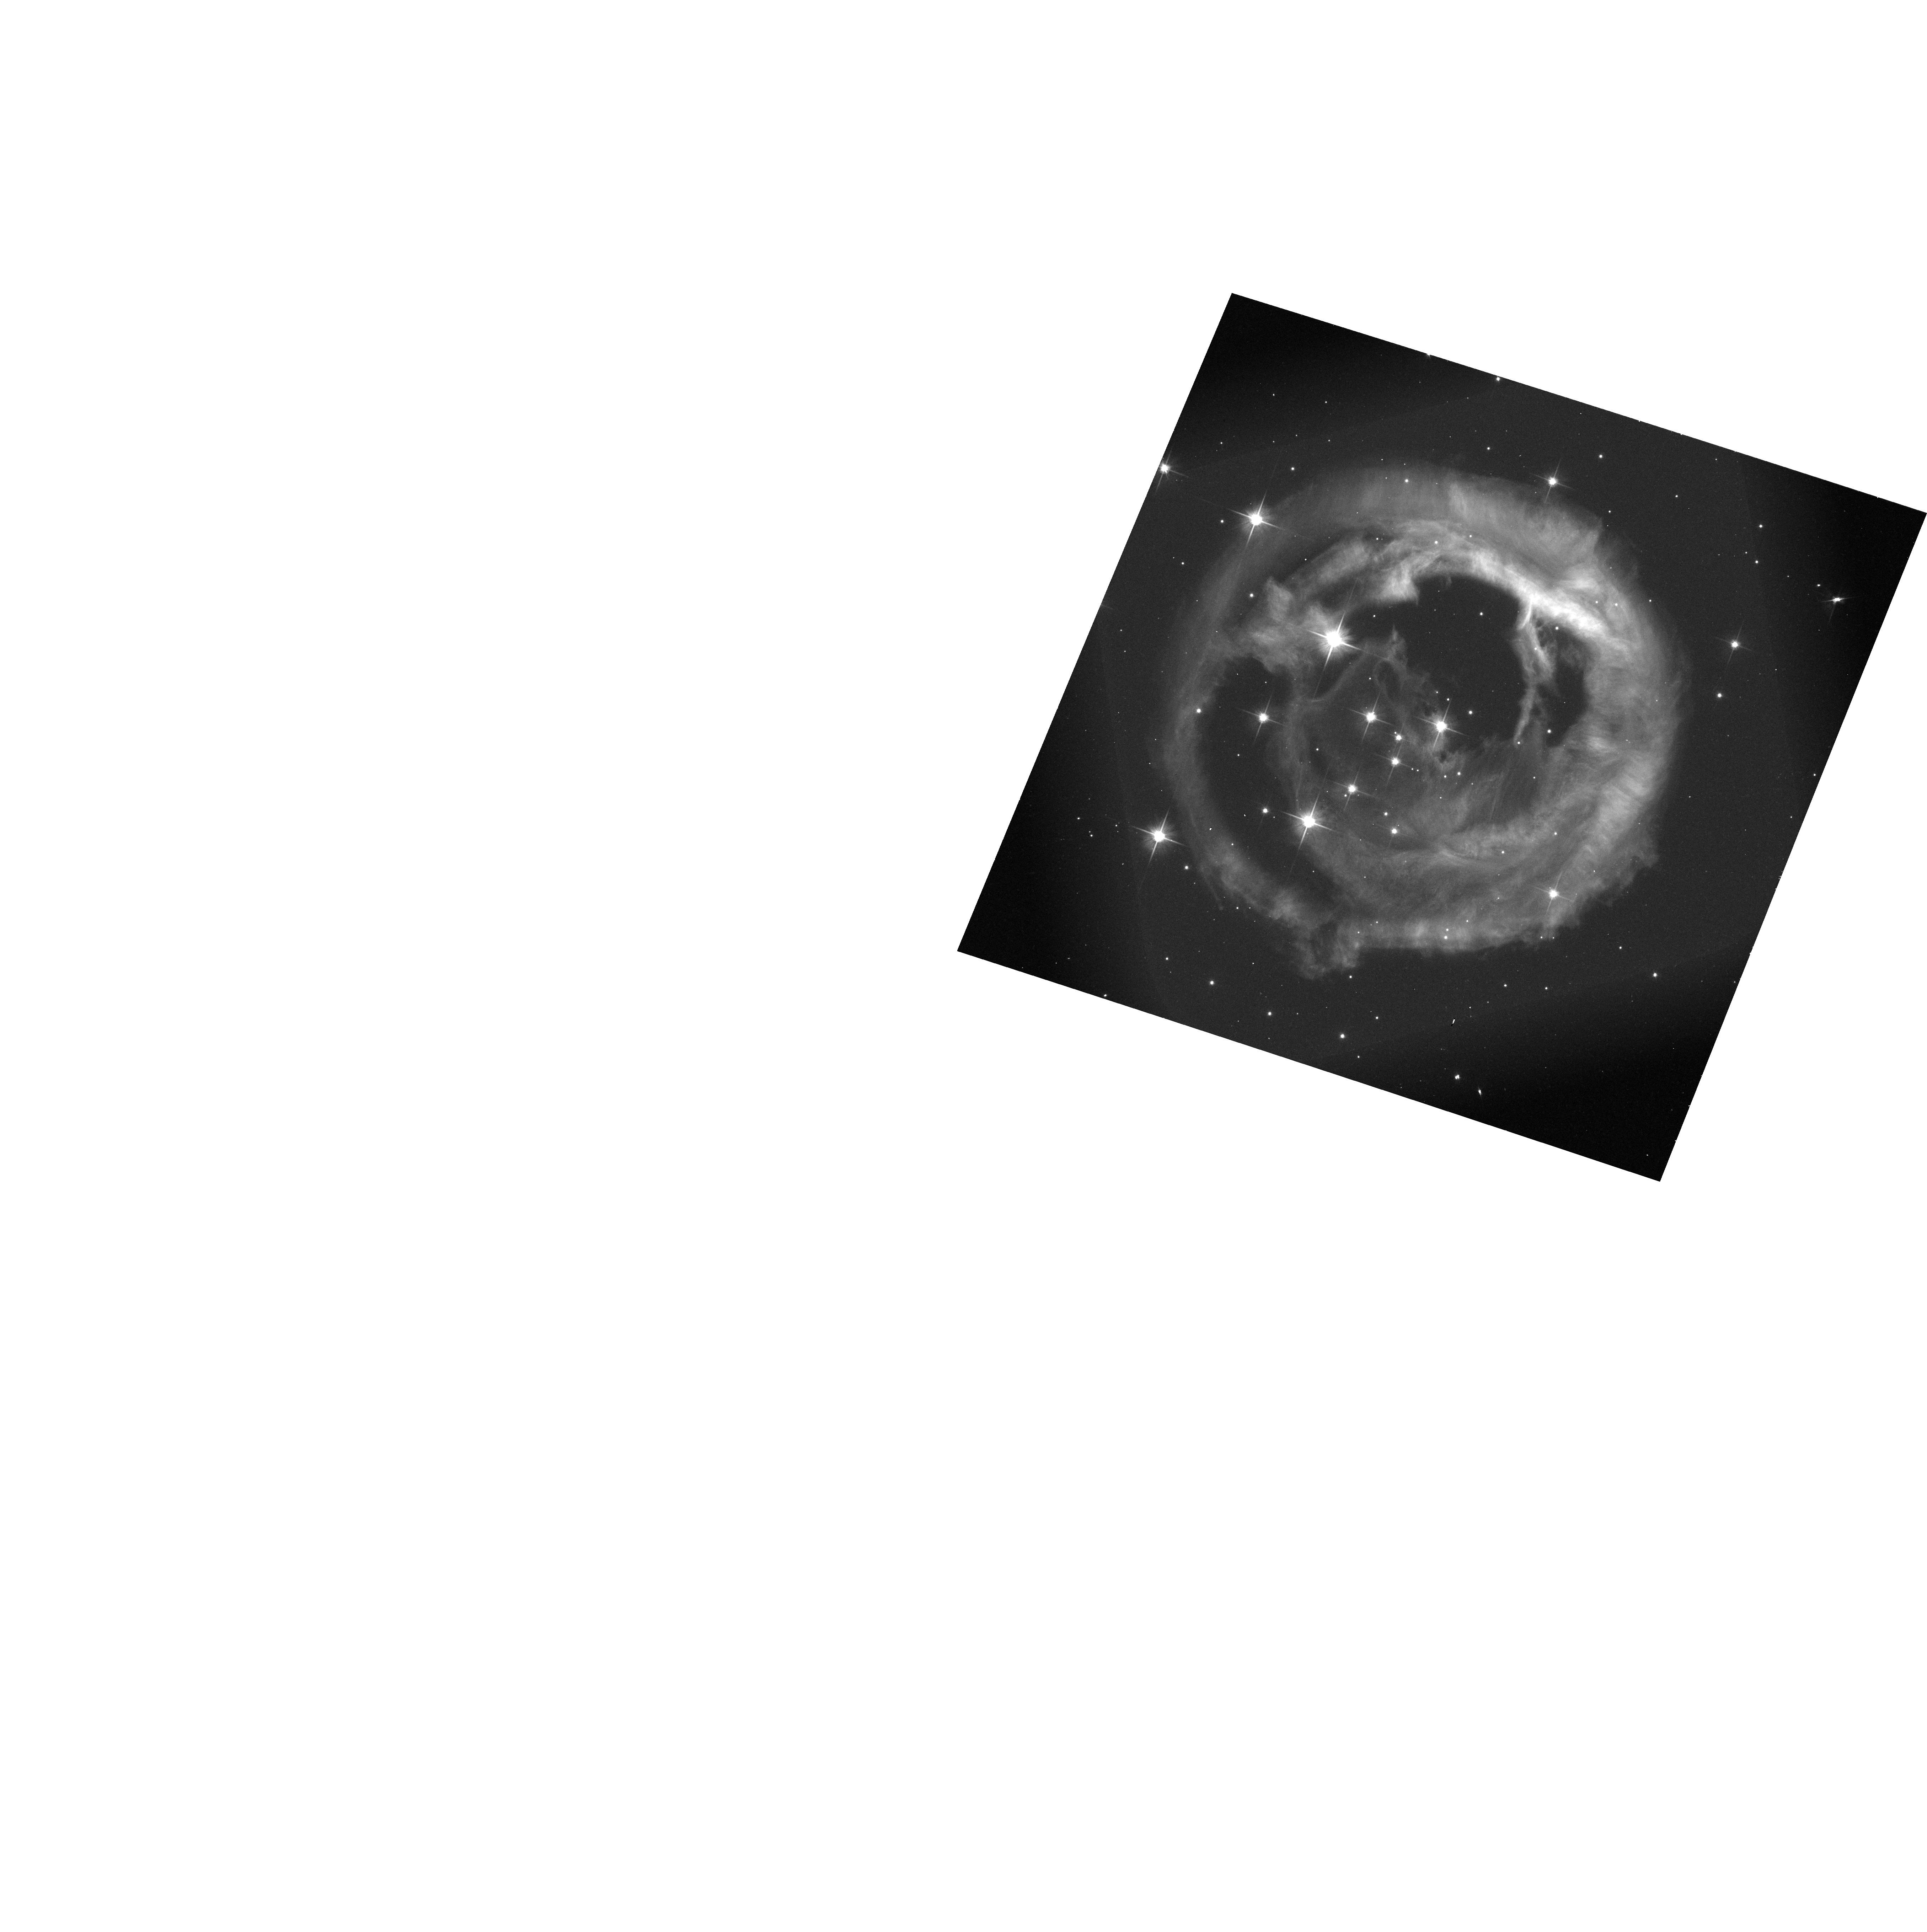
Target: V838-MON. Instrument: ACS/WFC. Filter: F606W-POL120V. Exposure: 15 min. Observation ID: hst_9694_06_acs_wfc_f606w-pol120v_j8jy06

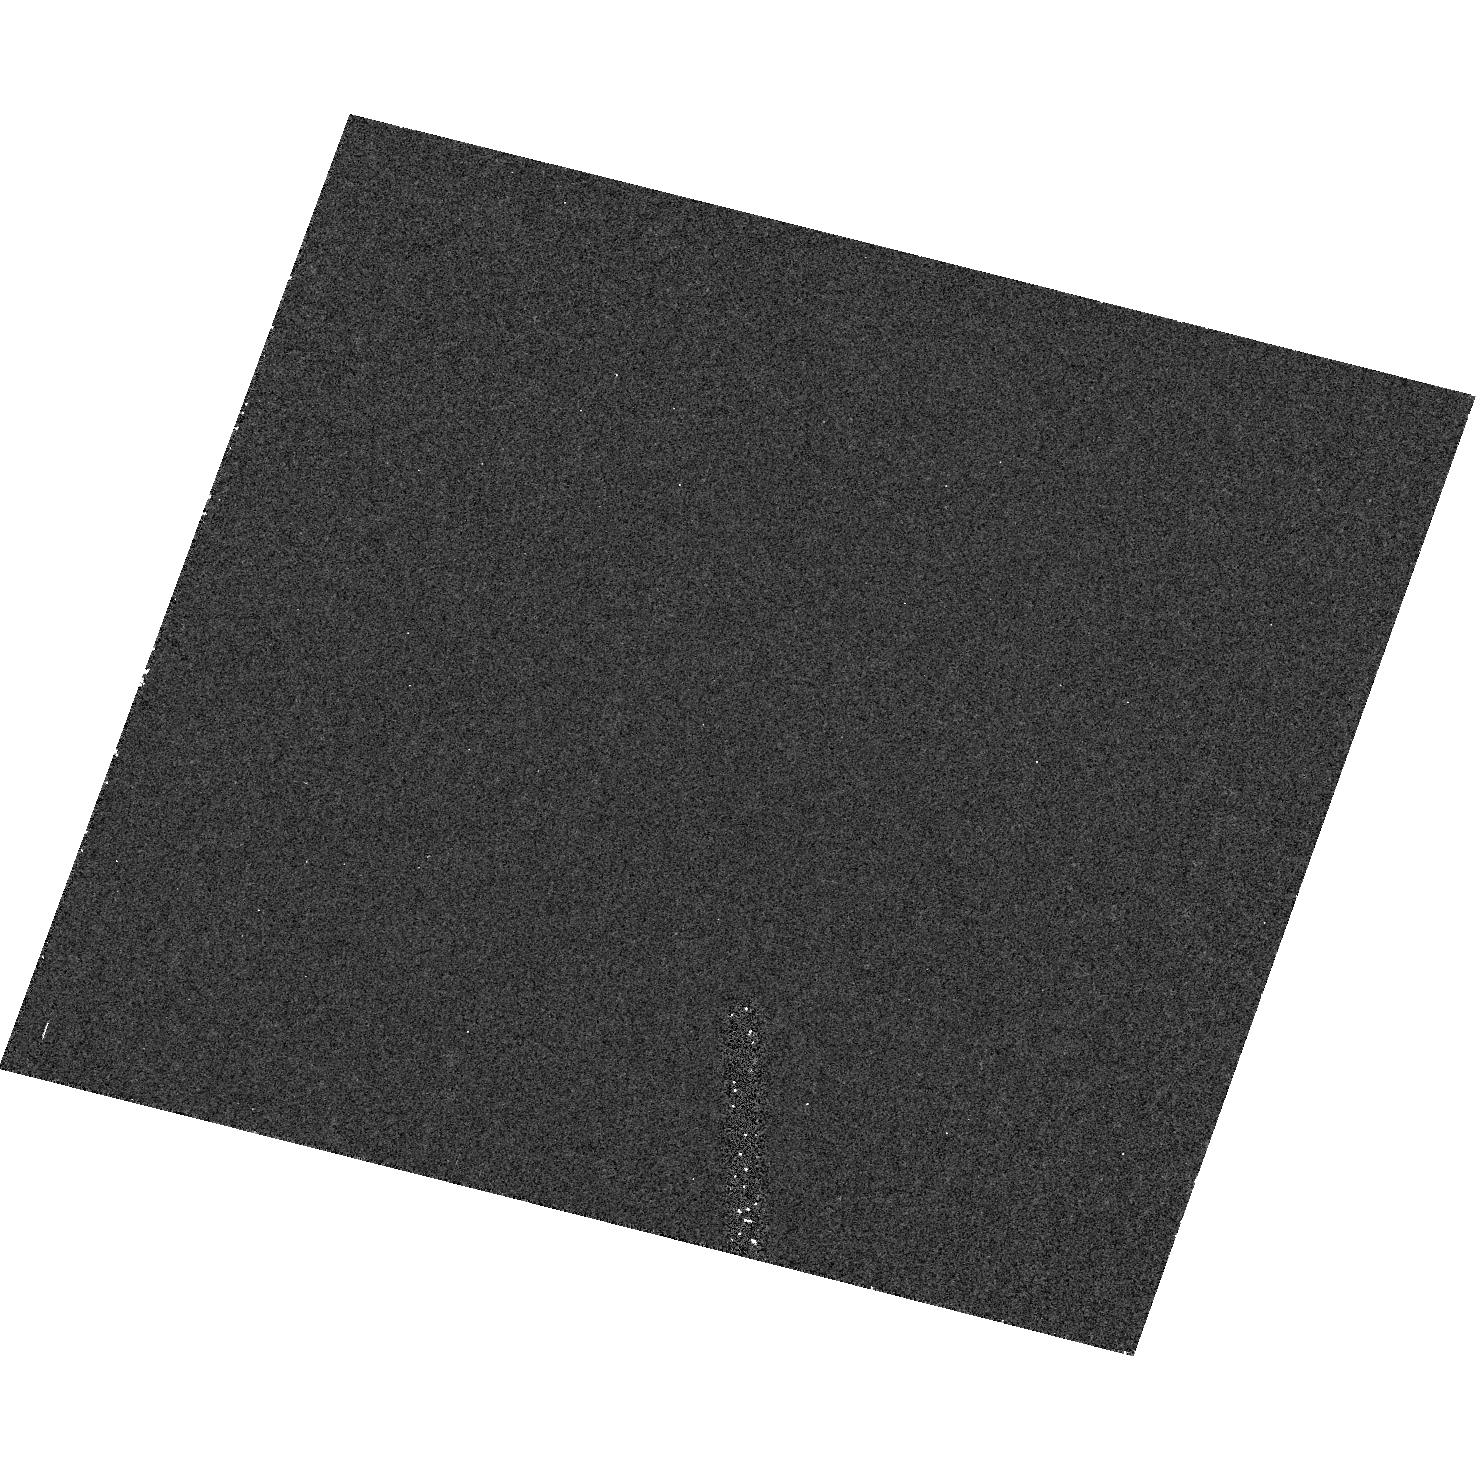
Target: field at RA 106.020°, Dec -3.847°. Instrument: ACS/HRC. Filter: F220W. Exposure: 36 min. Observation ID: hst_9694_06_acs_hrc_f220w_j8jy06

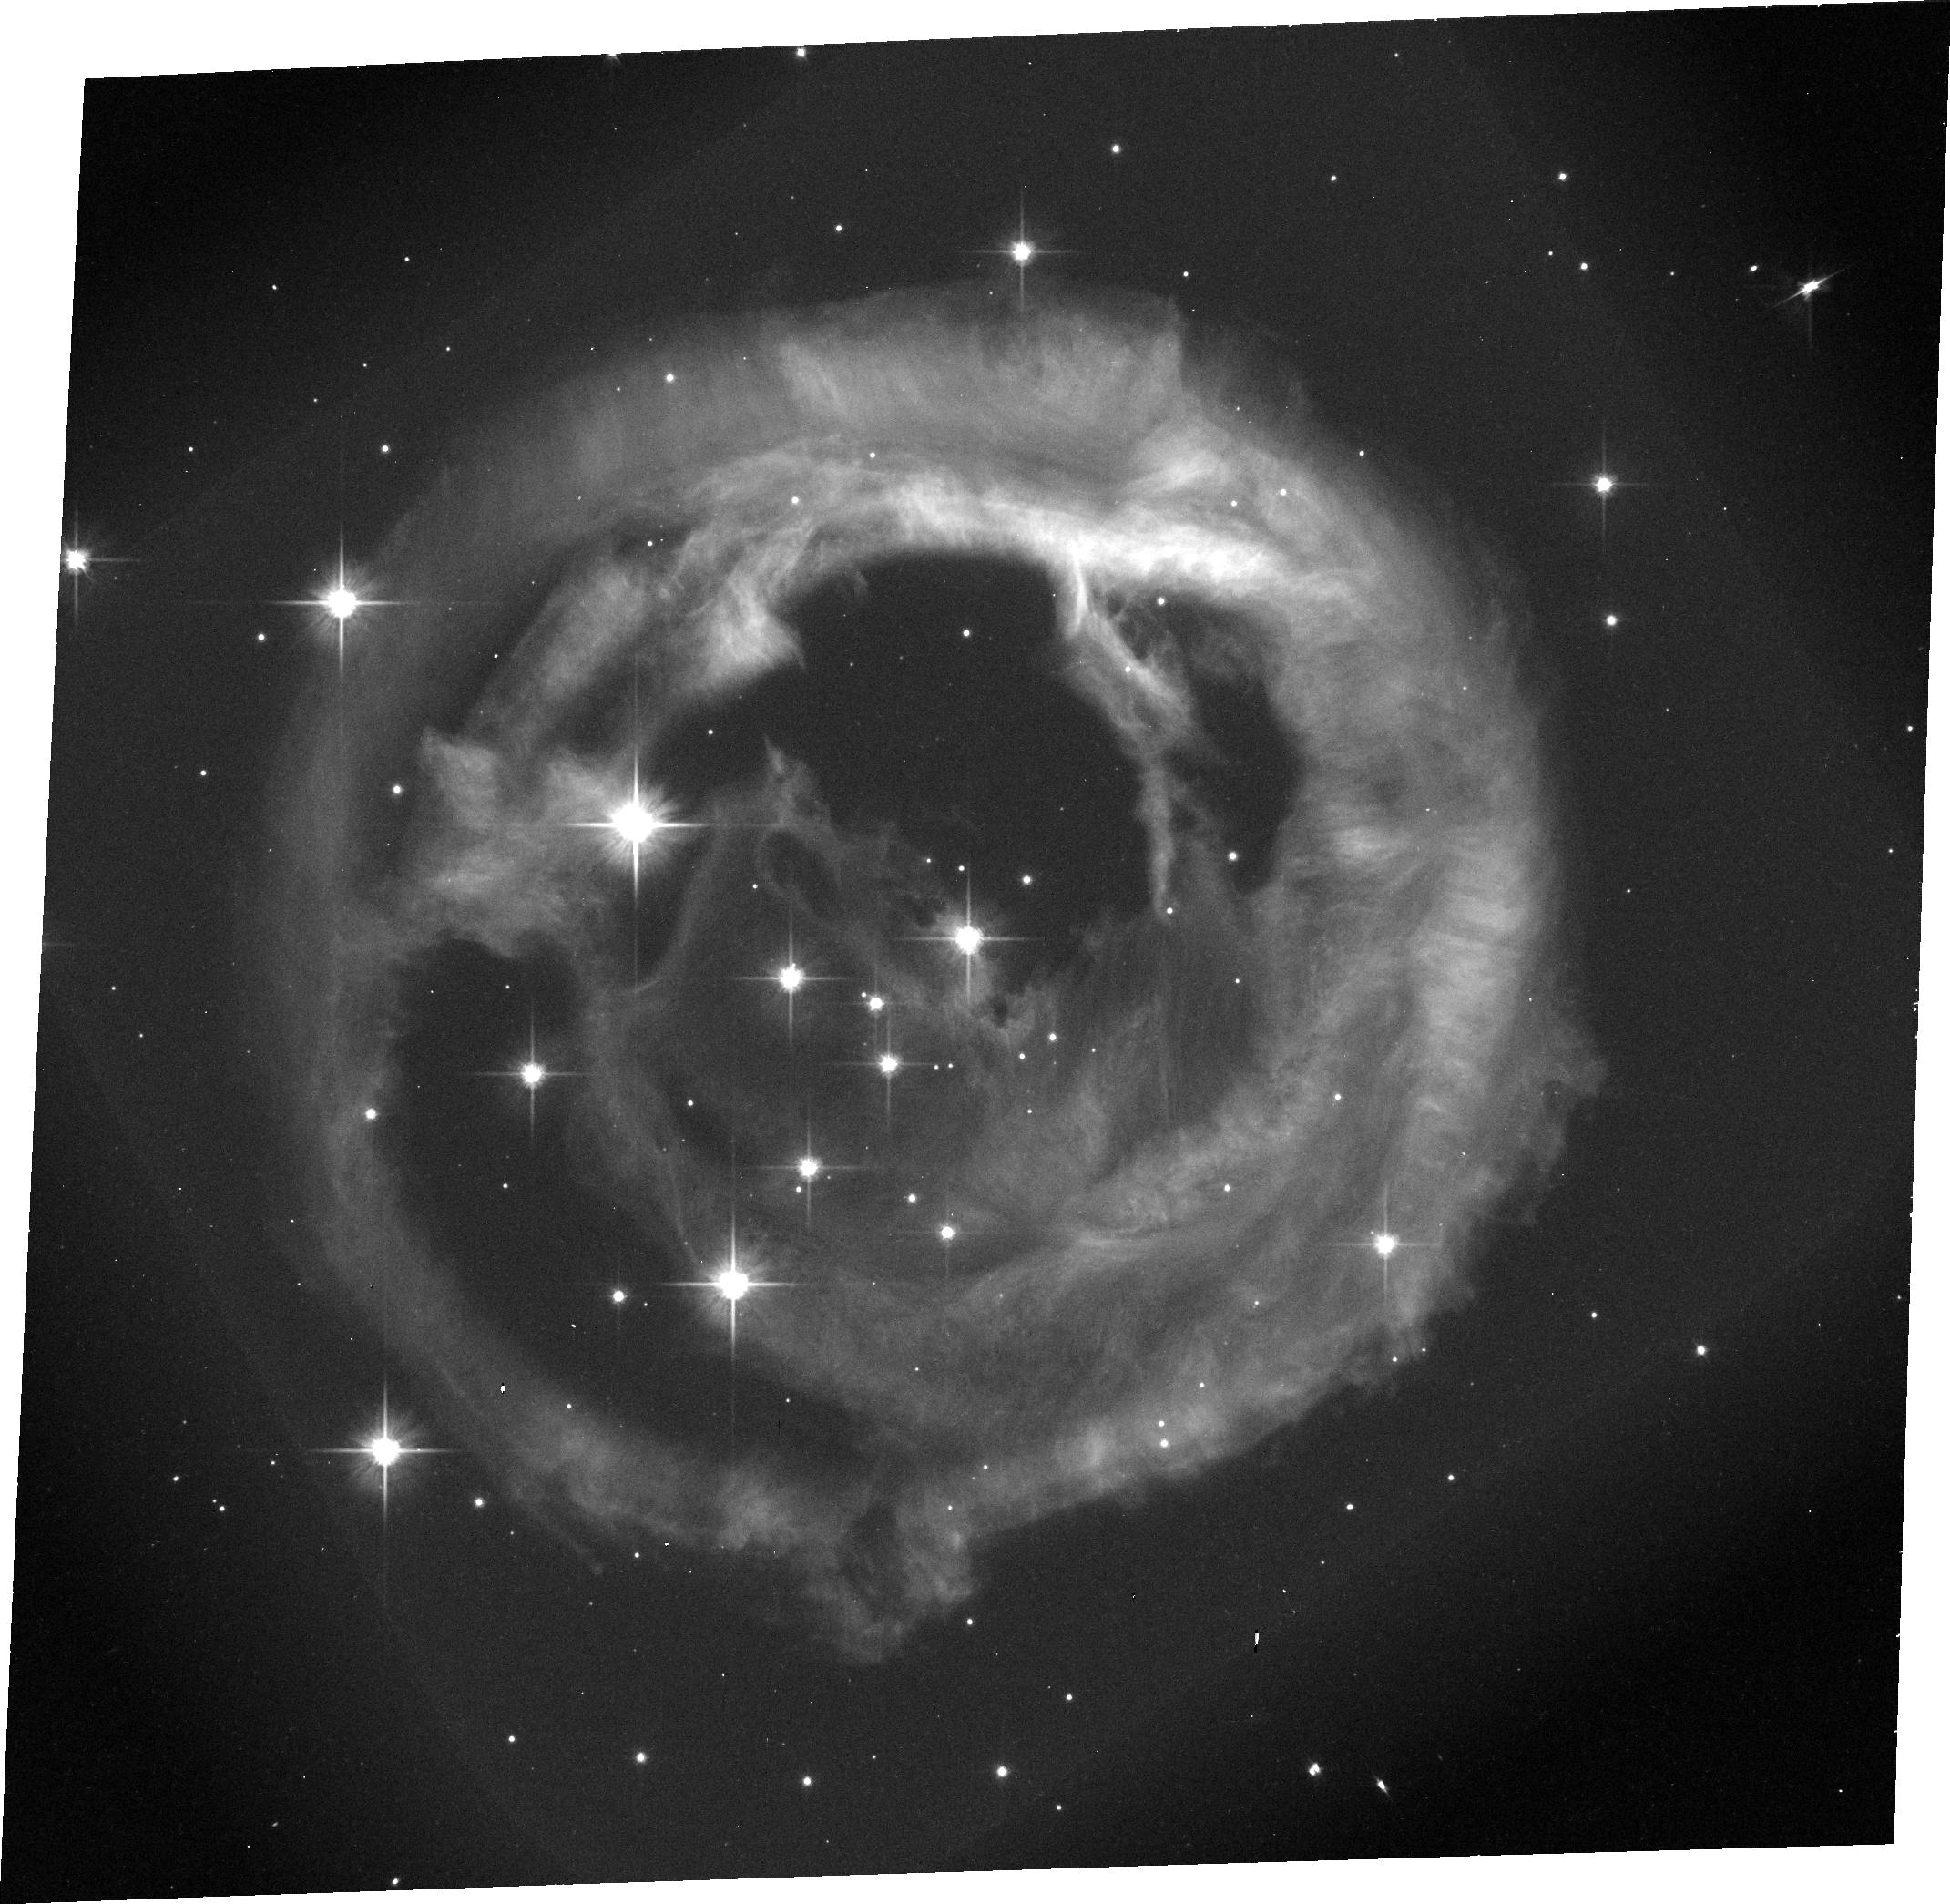
Target: V838-MON. Instrument: ACS/WFC. Filter: F606W. Exposure: 15 min. Observation ID: j8jy06030

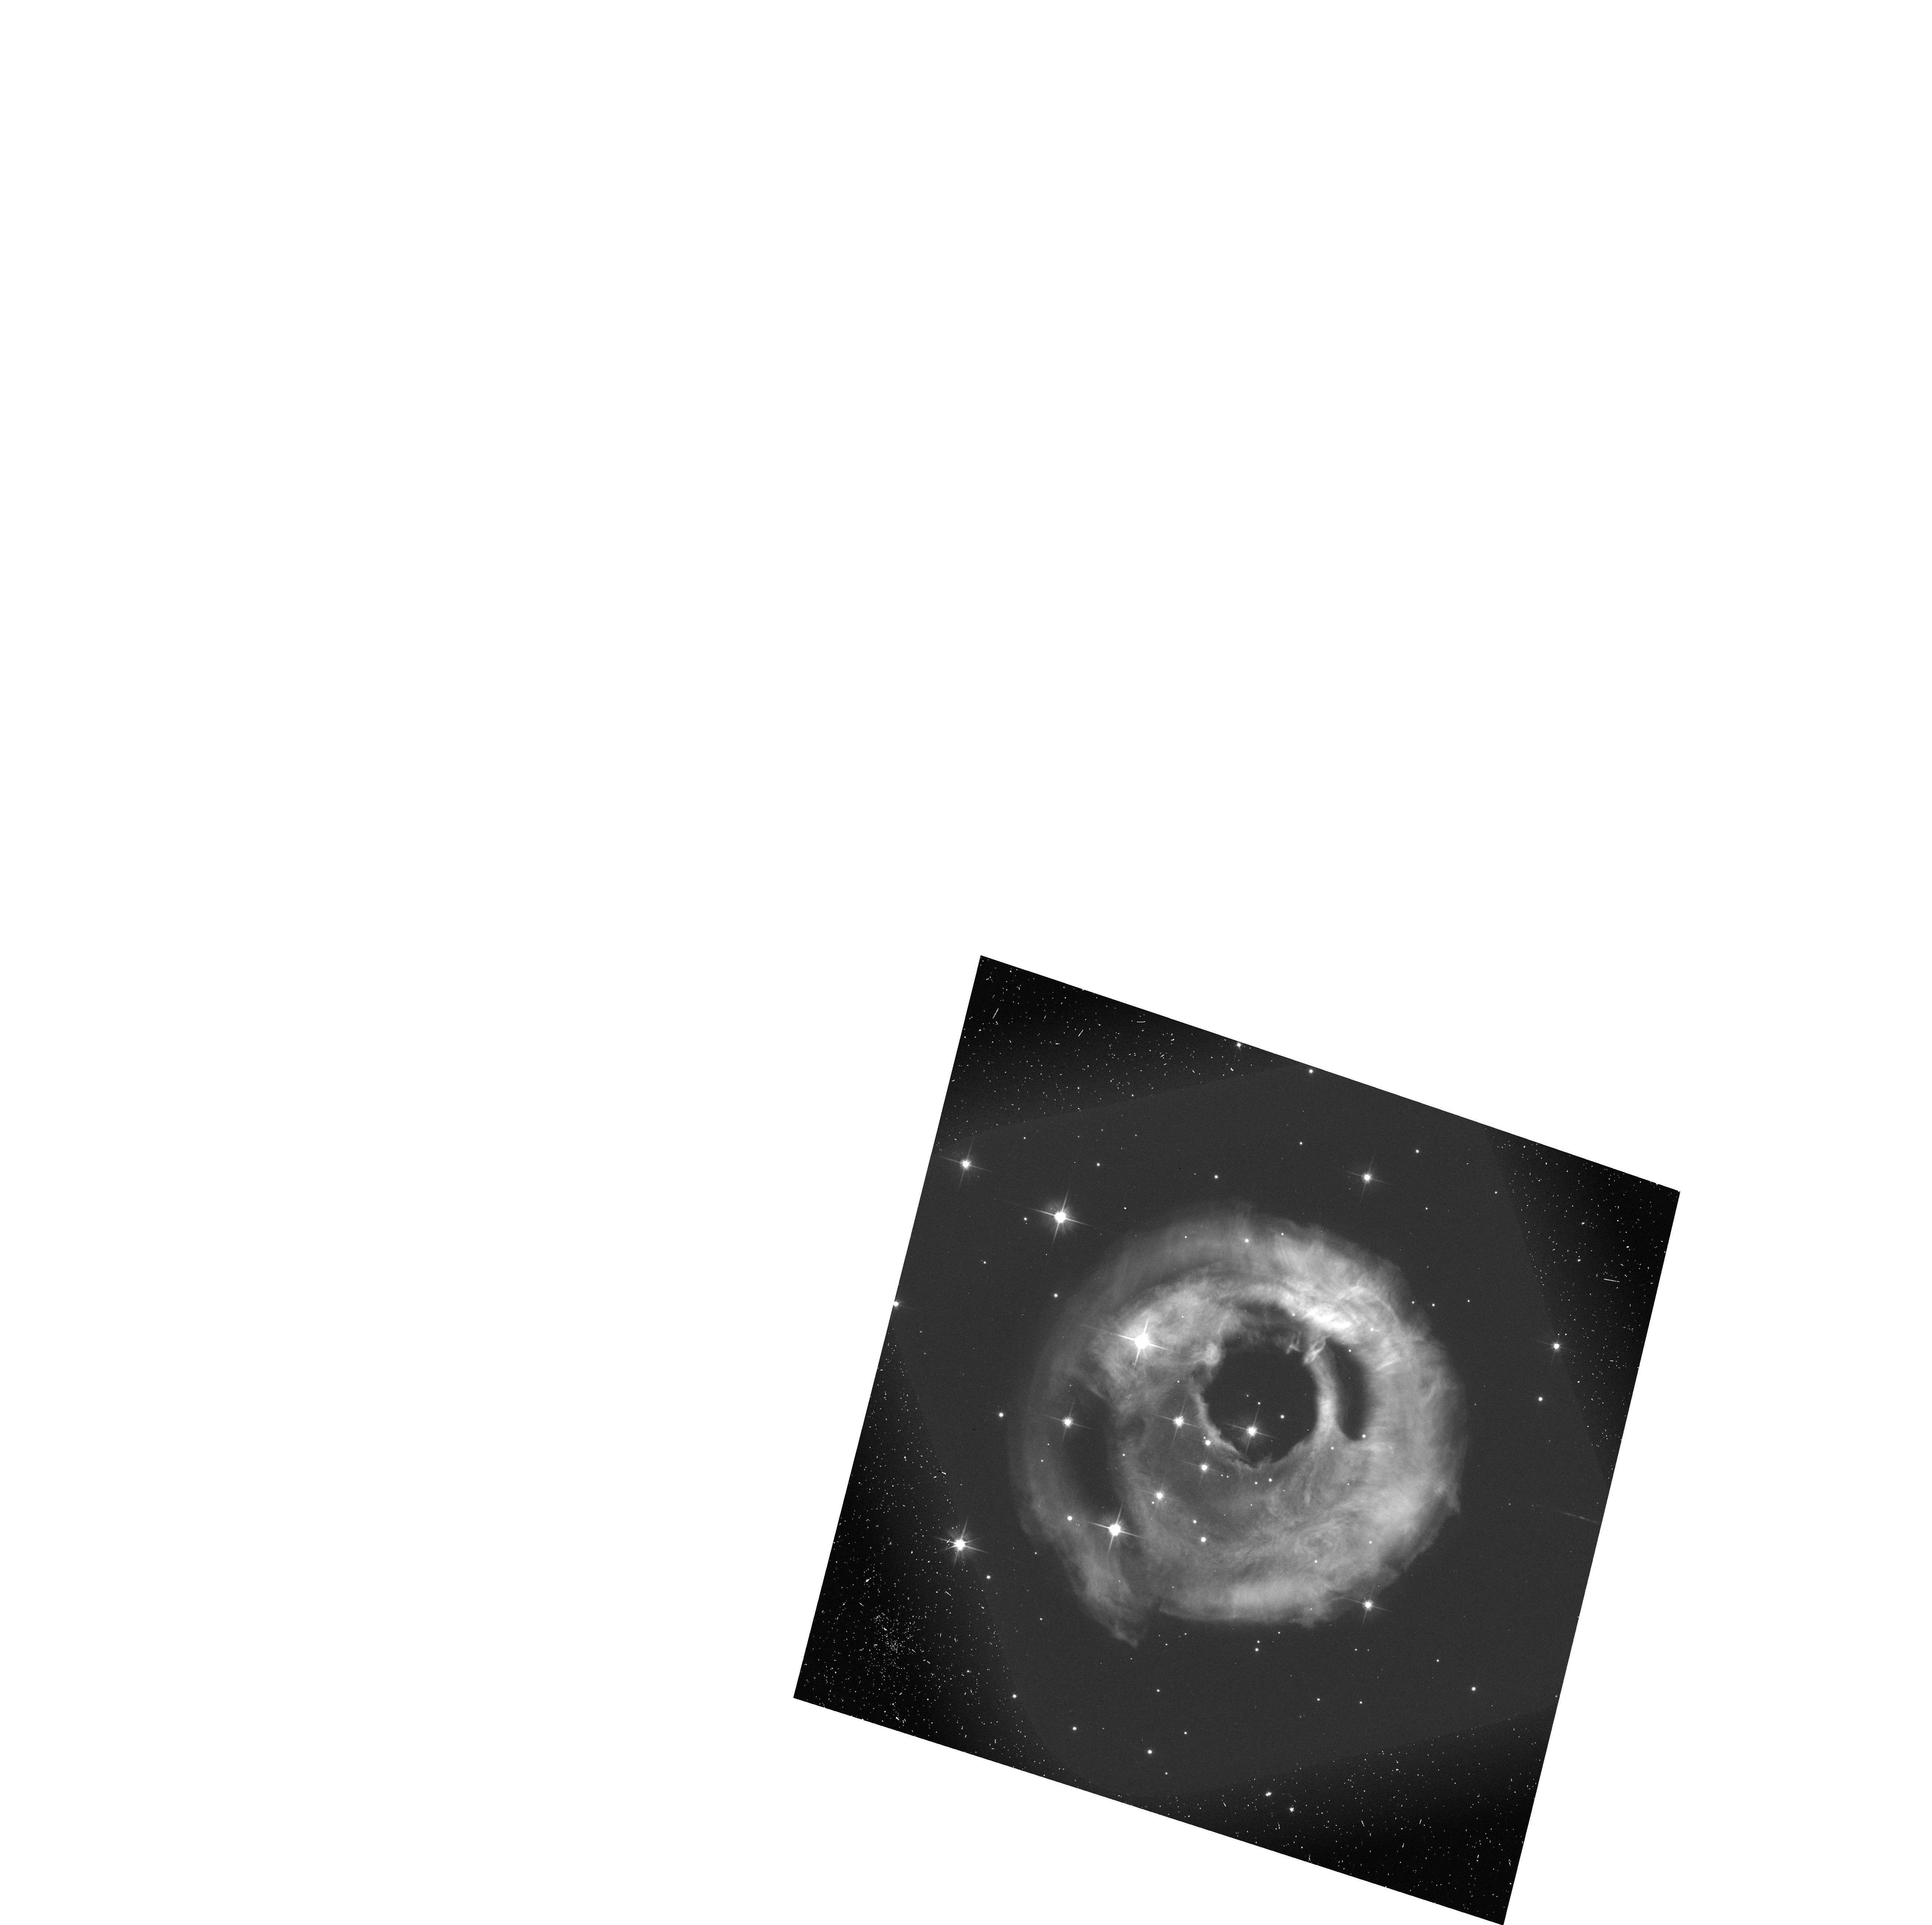
Target: V838-MON. Instrument: ACS/WFC. Filter: F606W-POL0V. Exposure: 16 min. Observation ID: hst_9694_04_acs_wfc_f606w-pol0v_j8jy04

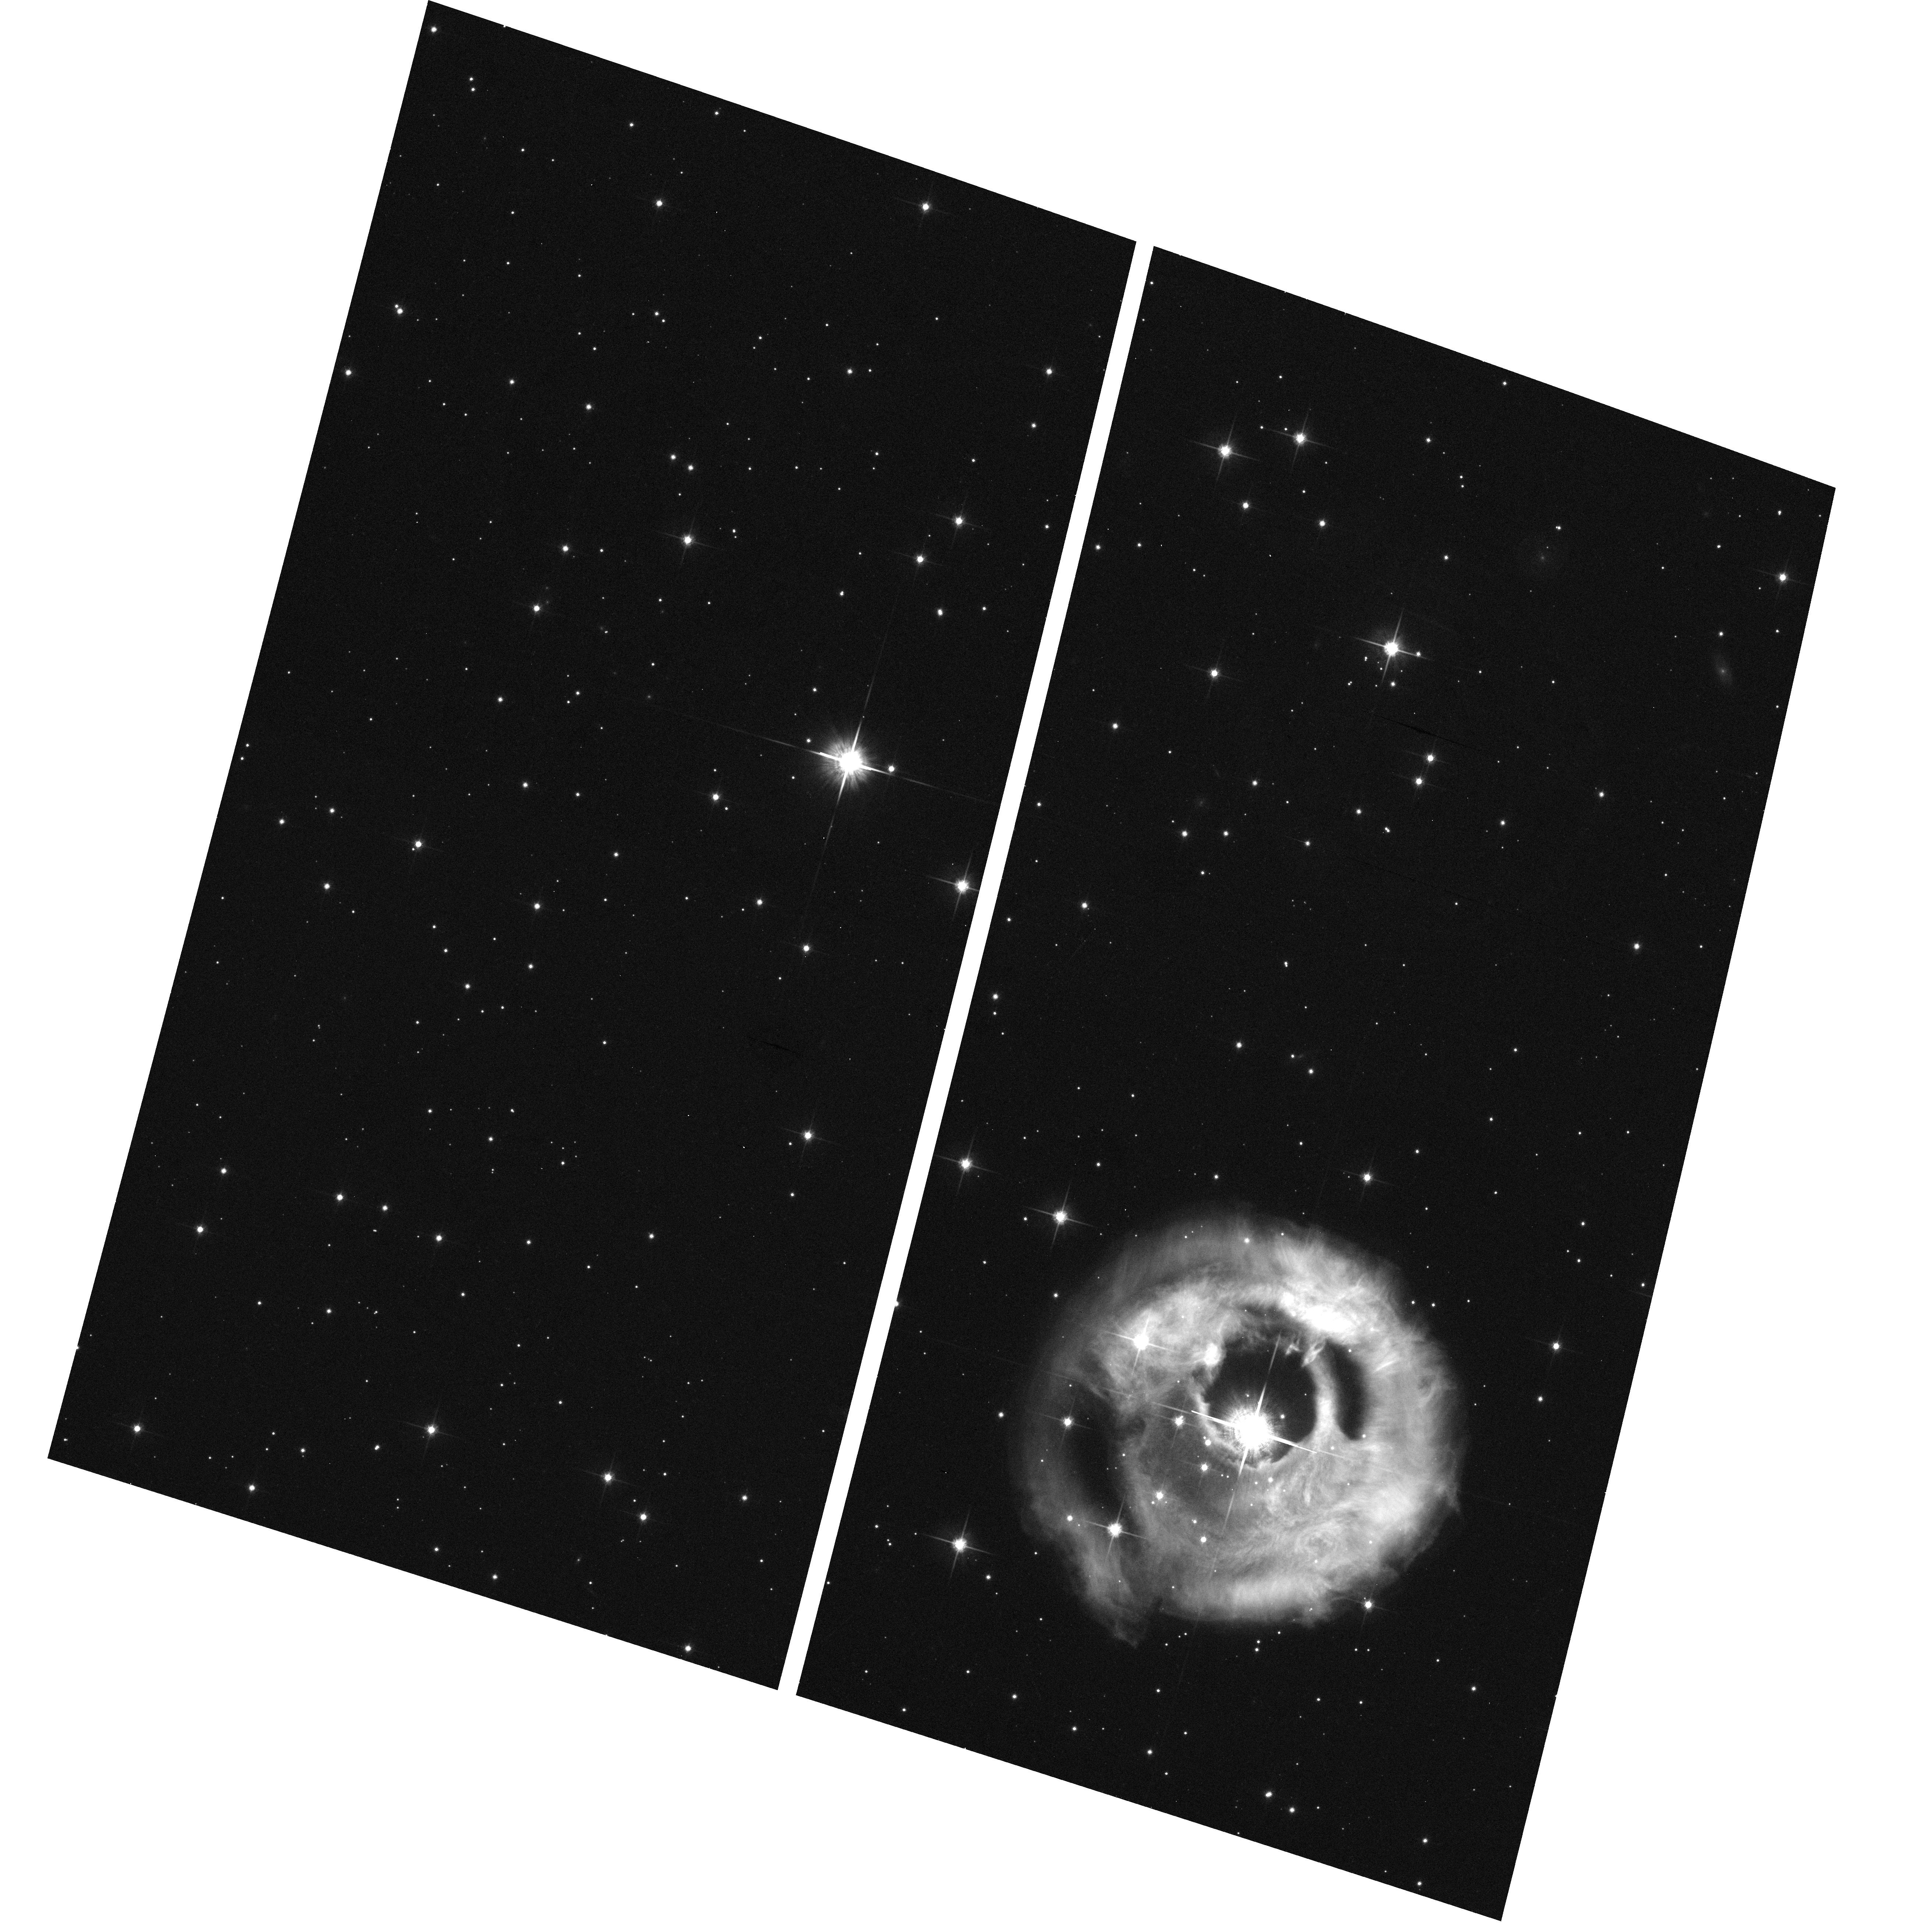
Target: V838-MON. Instrument: ACS/WFC. Filter: F814W. Exposure: 3 min. Observation ID: hst_9694_04_acs_wfc_f814w_j8jy04

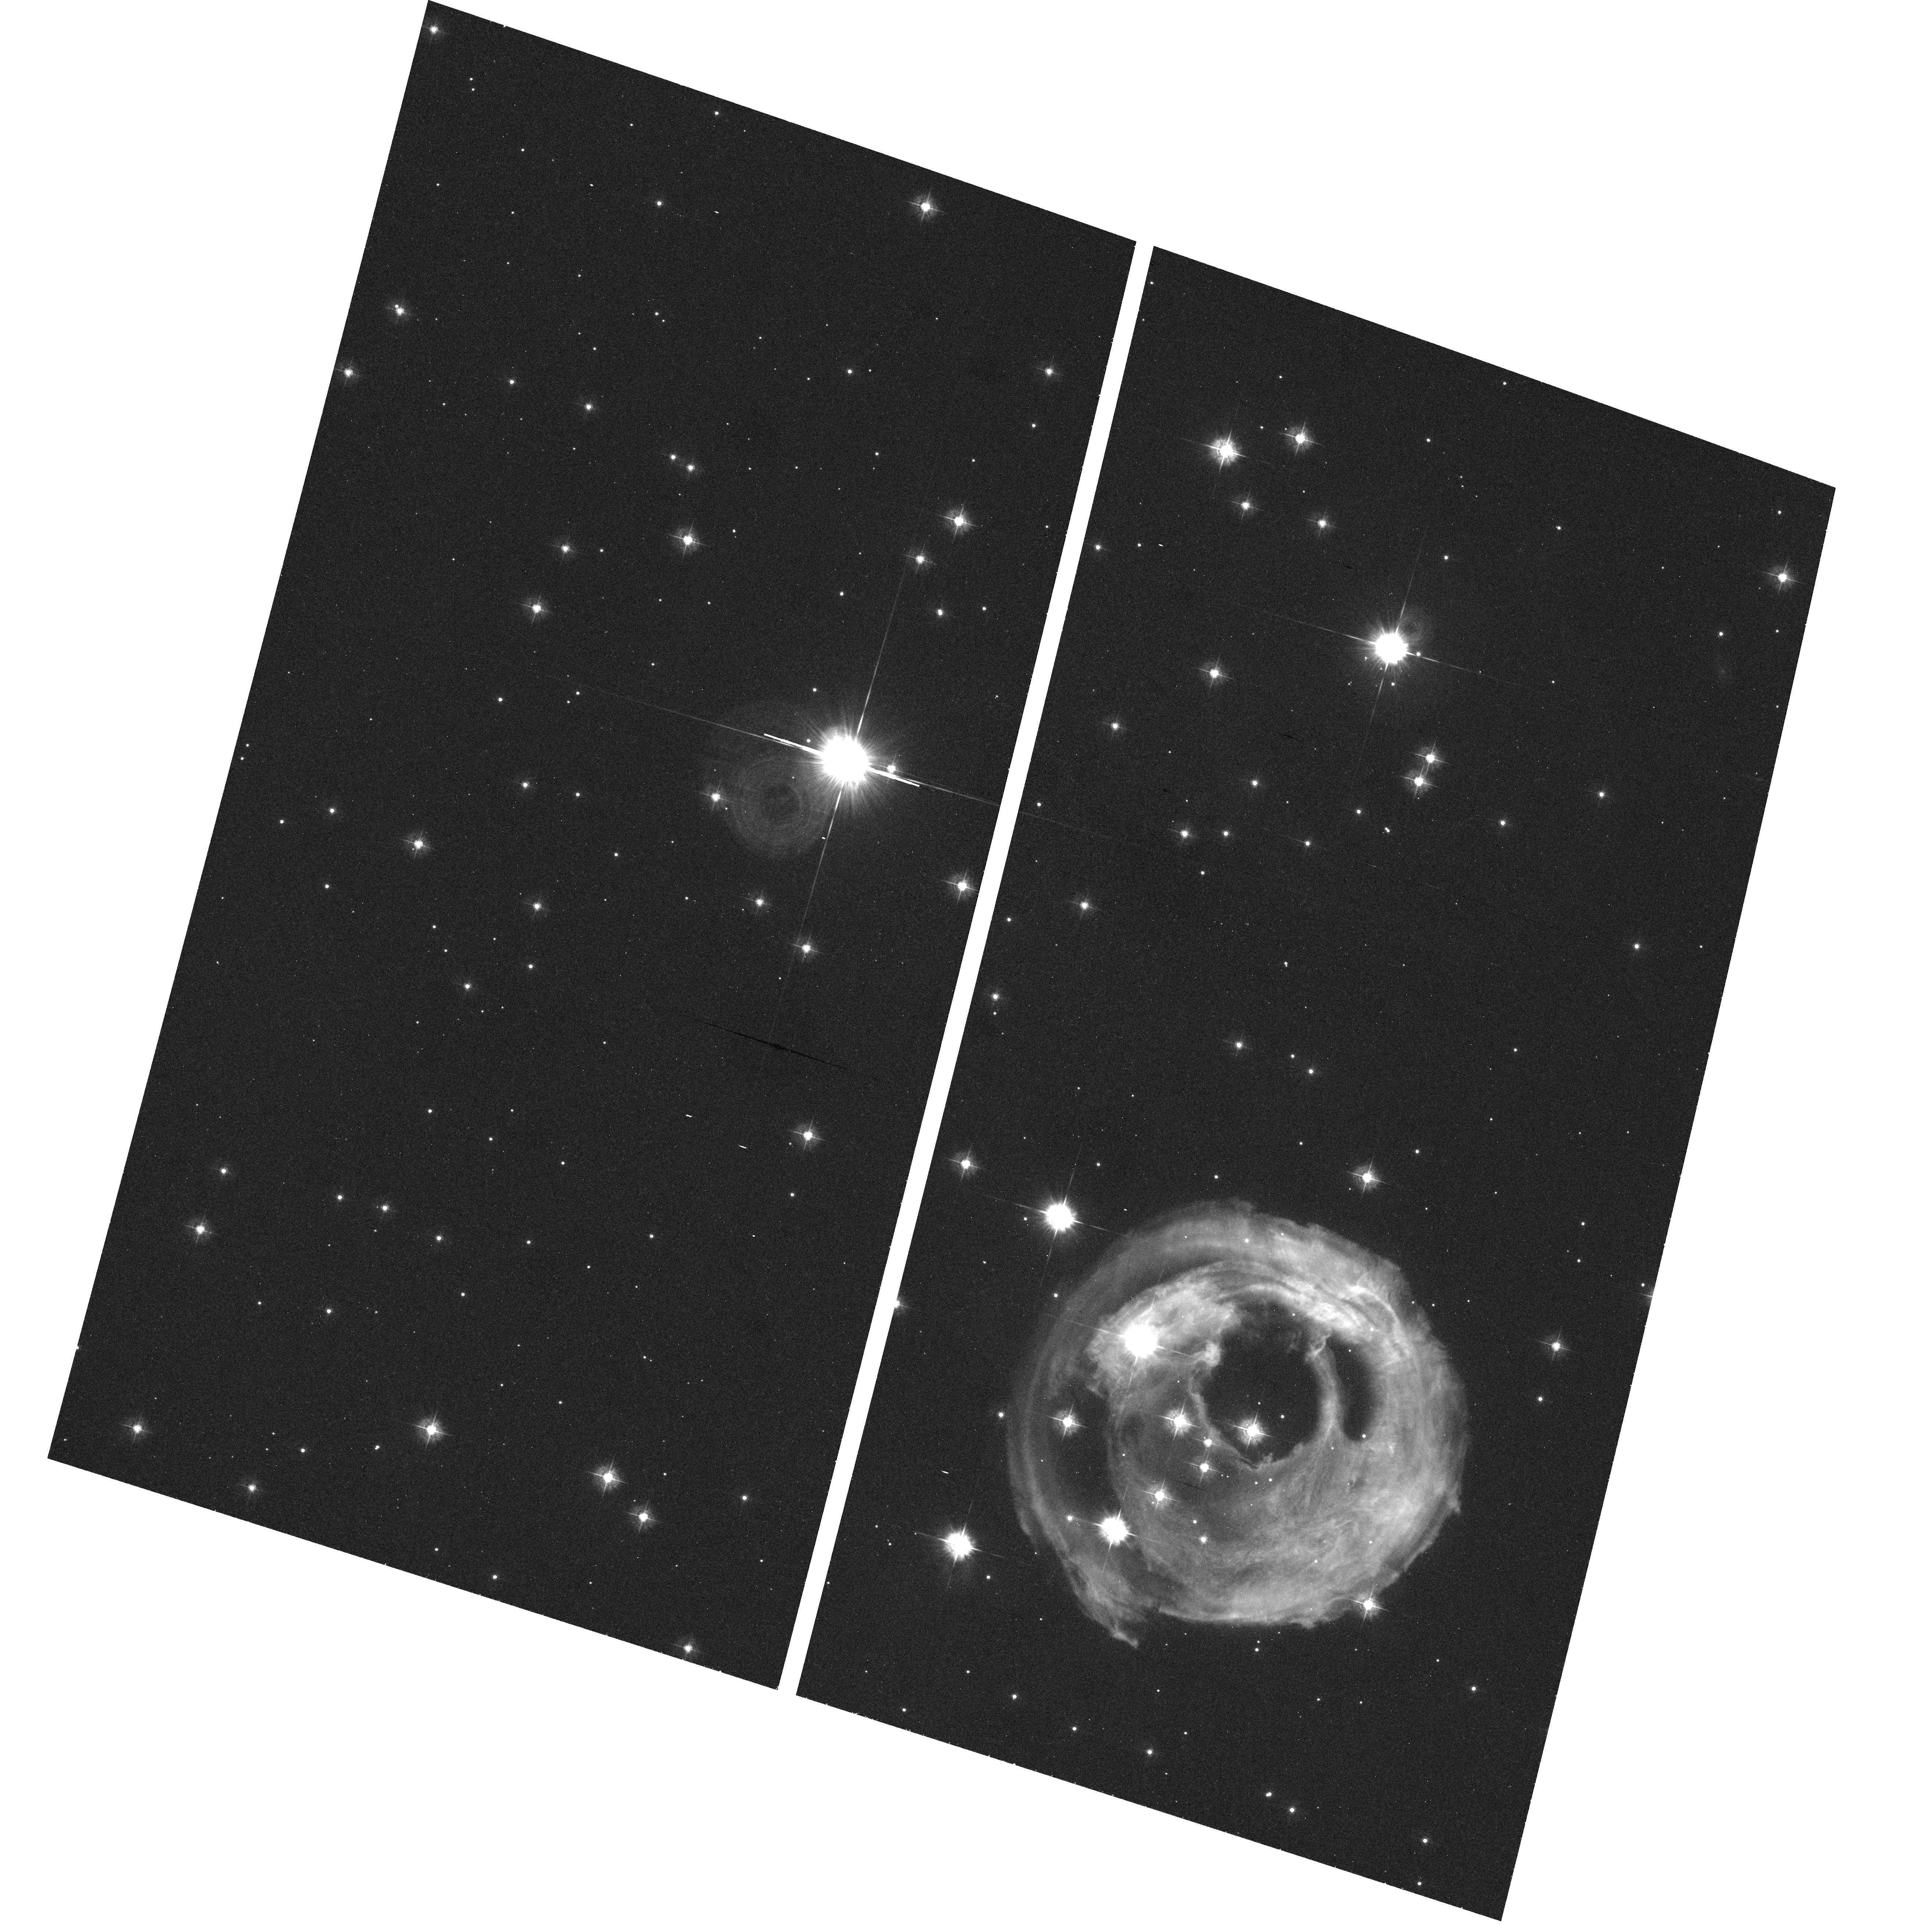
Target: V838-MON. Instrument: ACS/WFC. Filter: F435W. Exposure: 48 min. Observation ID: hst_9694_04_acs_wfc_f435w_j8jy04

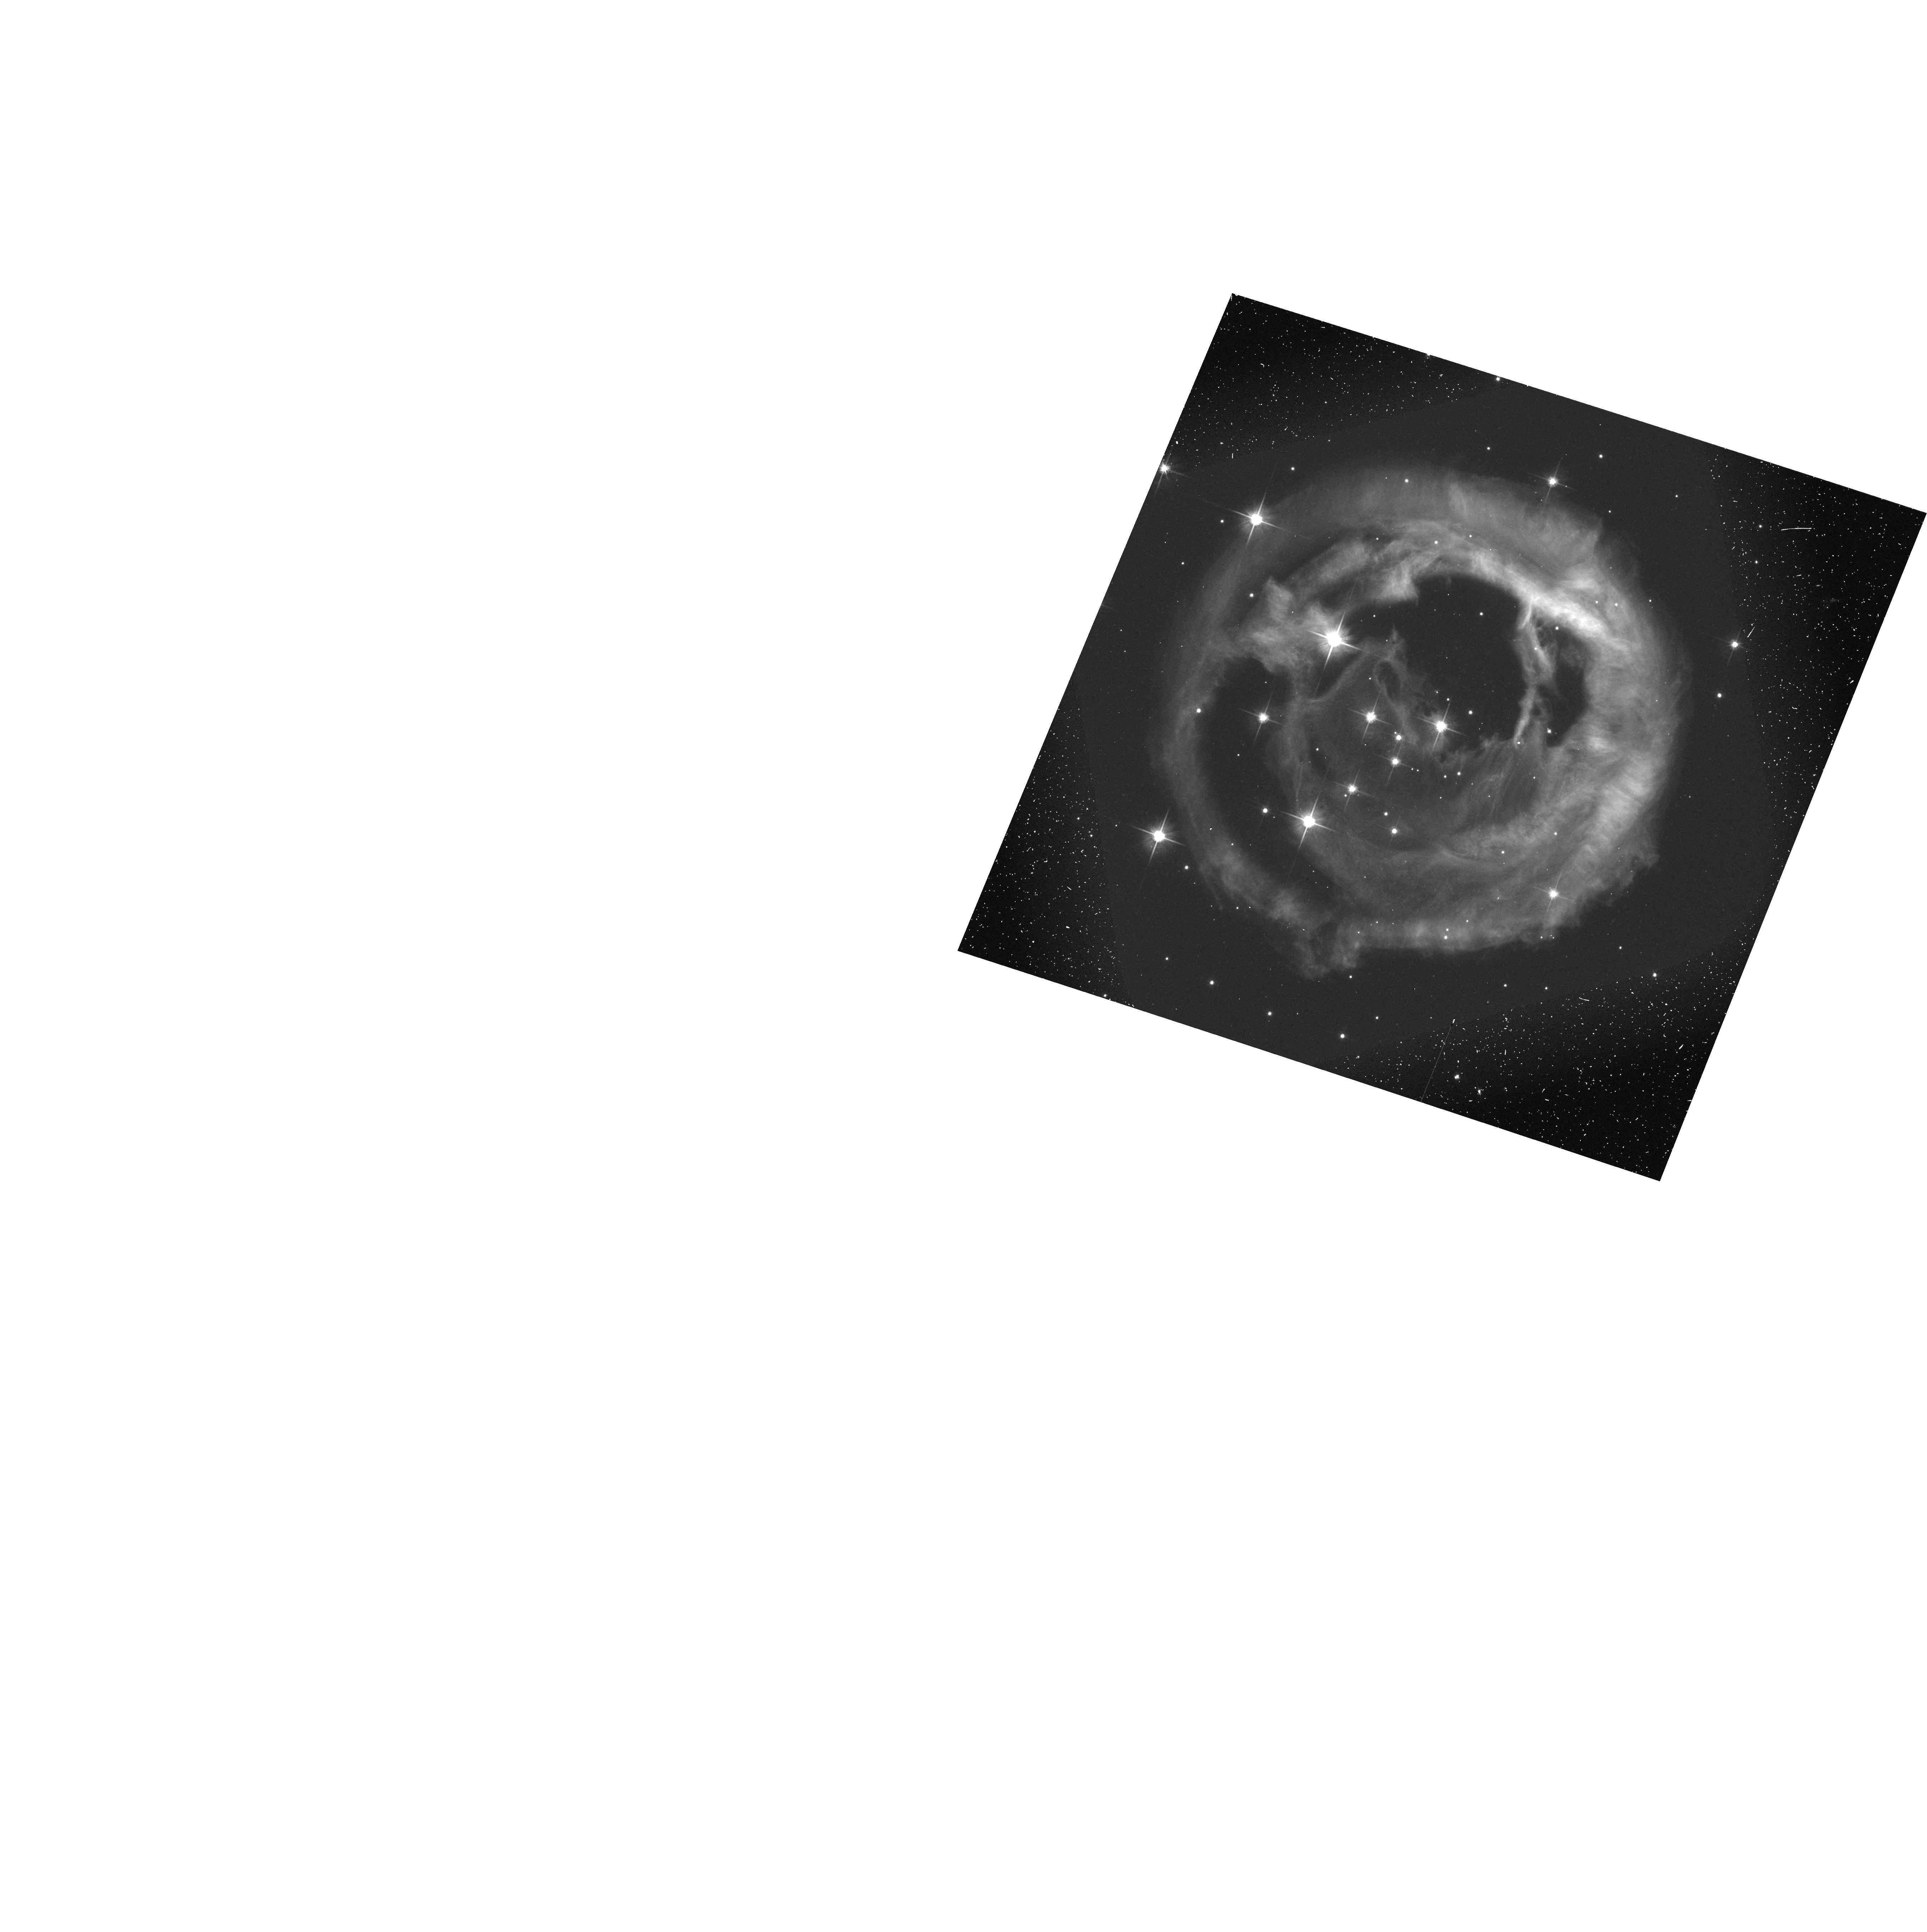
Target: V838-MON. Instrument: ACS/WFC. Filter: F606W-POL60V. Exposure: 15 min. Observation ID: hst_9694_06_acs_wfc_f606w-pol60v_j8jy06

HST Imaging Polarimetry of the Light Echo around V838 Monocerotis. Part III. (PI: Bond, Howard E.)

V838 Mon, which burst upon the astronomical scene in January 2002, is a completely unanticipated new kind of object: it has undergone an outburst somewhat similar to that of an extremely slow nova, but its spectrum is unique and totally unlike that of any type of nova. Knowledge of the distance and luminosity of this unexpected object is crucial to understanding its nature and origin. A rapidly evolving light echo around V838 Mon was detected from the ground by Henden in February, and provides us with the means to make a direct geometric determination of the distance through polarimetric imaging. We submitted a DD proposal to obtain polarimetry of the light echo with ACS, and the program was approved for 2 orbits (GO/DD-9587). Our first one-orbit visit, on 2002 April 30, provided spectacular $B$-band images of the light echo, with at least 11 distinct rings (corresponding to sheets of interstellar material in the line of sight, and/or structures in circumstellar material). On the basis of this initial image, we submitted a second DD proposal (``Part~II''), which was approved for one additional orbit (GO/DD-9588). Our 2nd, two-orbit visit was on 2002 May 20, and consisted of polarimetric imaging in $B$ and $V$, and direct imaging in $I$. These results were even more spectacular, and will be the basis for a forthcoming press release. The purpose of this supplemental request (``Part~III'') is to ask for four more visits between now and the beginning of Cycle~12, for a total of 15 additional orbits. The urgency for obtaining the observations now arises from the expected fast decay of the surface brightness, which goes as $t^(-1)$ for the ``superluminal'' material well away from the star, and as $t^(-2)$ for circumstellar material. In addition to the distance determination, our observations will provide a 3-D map of the interstellar (or circumstellar) medium in the vicinity of V838~Mon. The approved program is for 2 visits, for a total of 9 orbits.